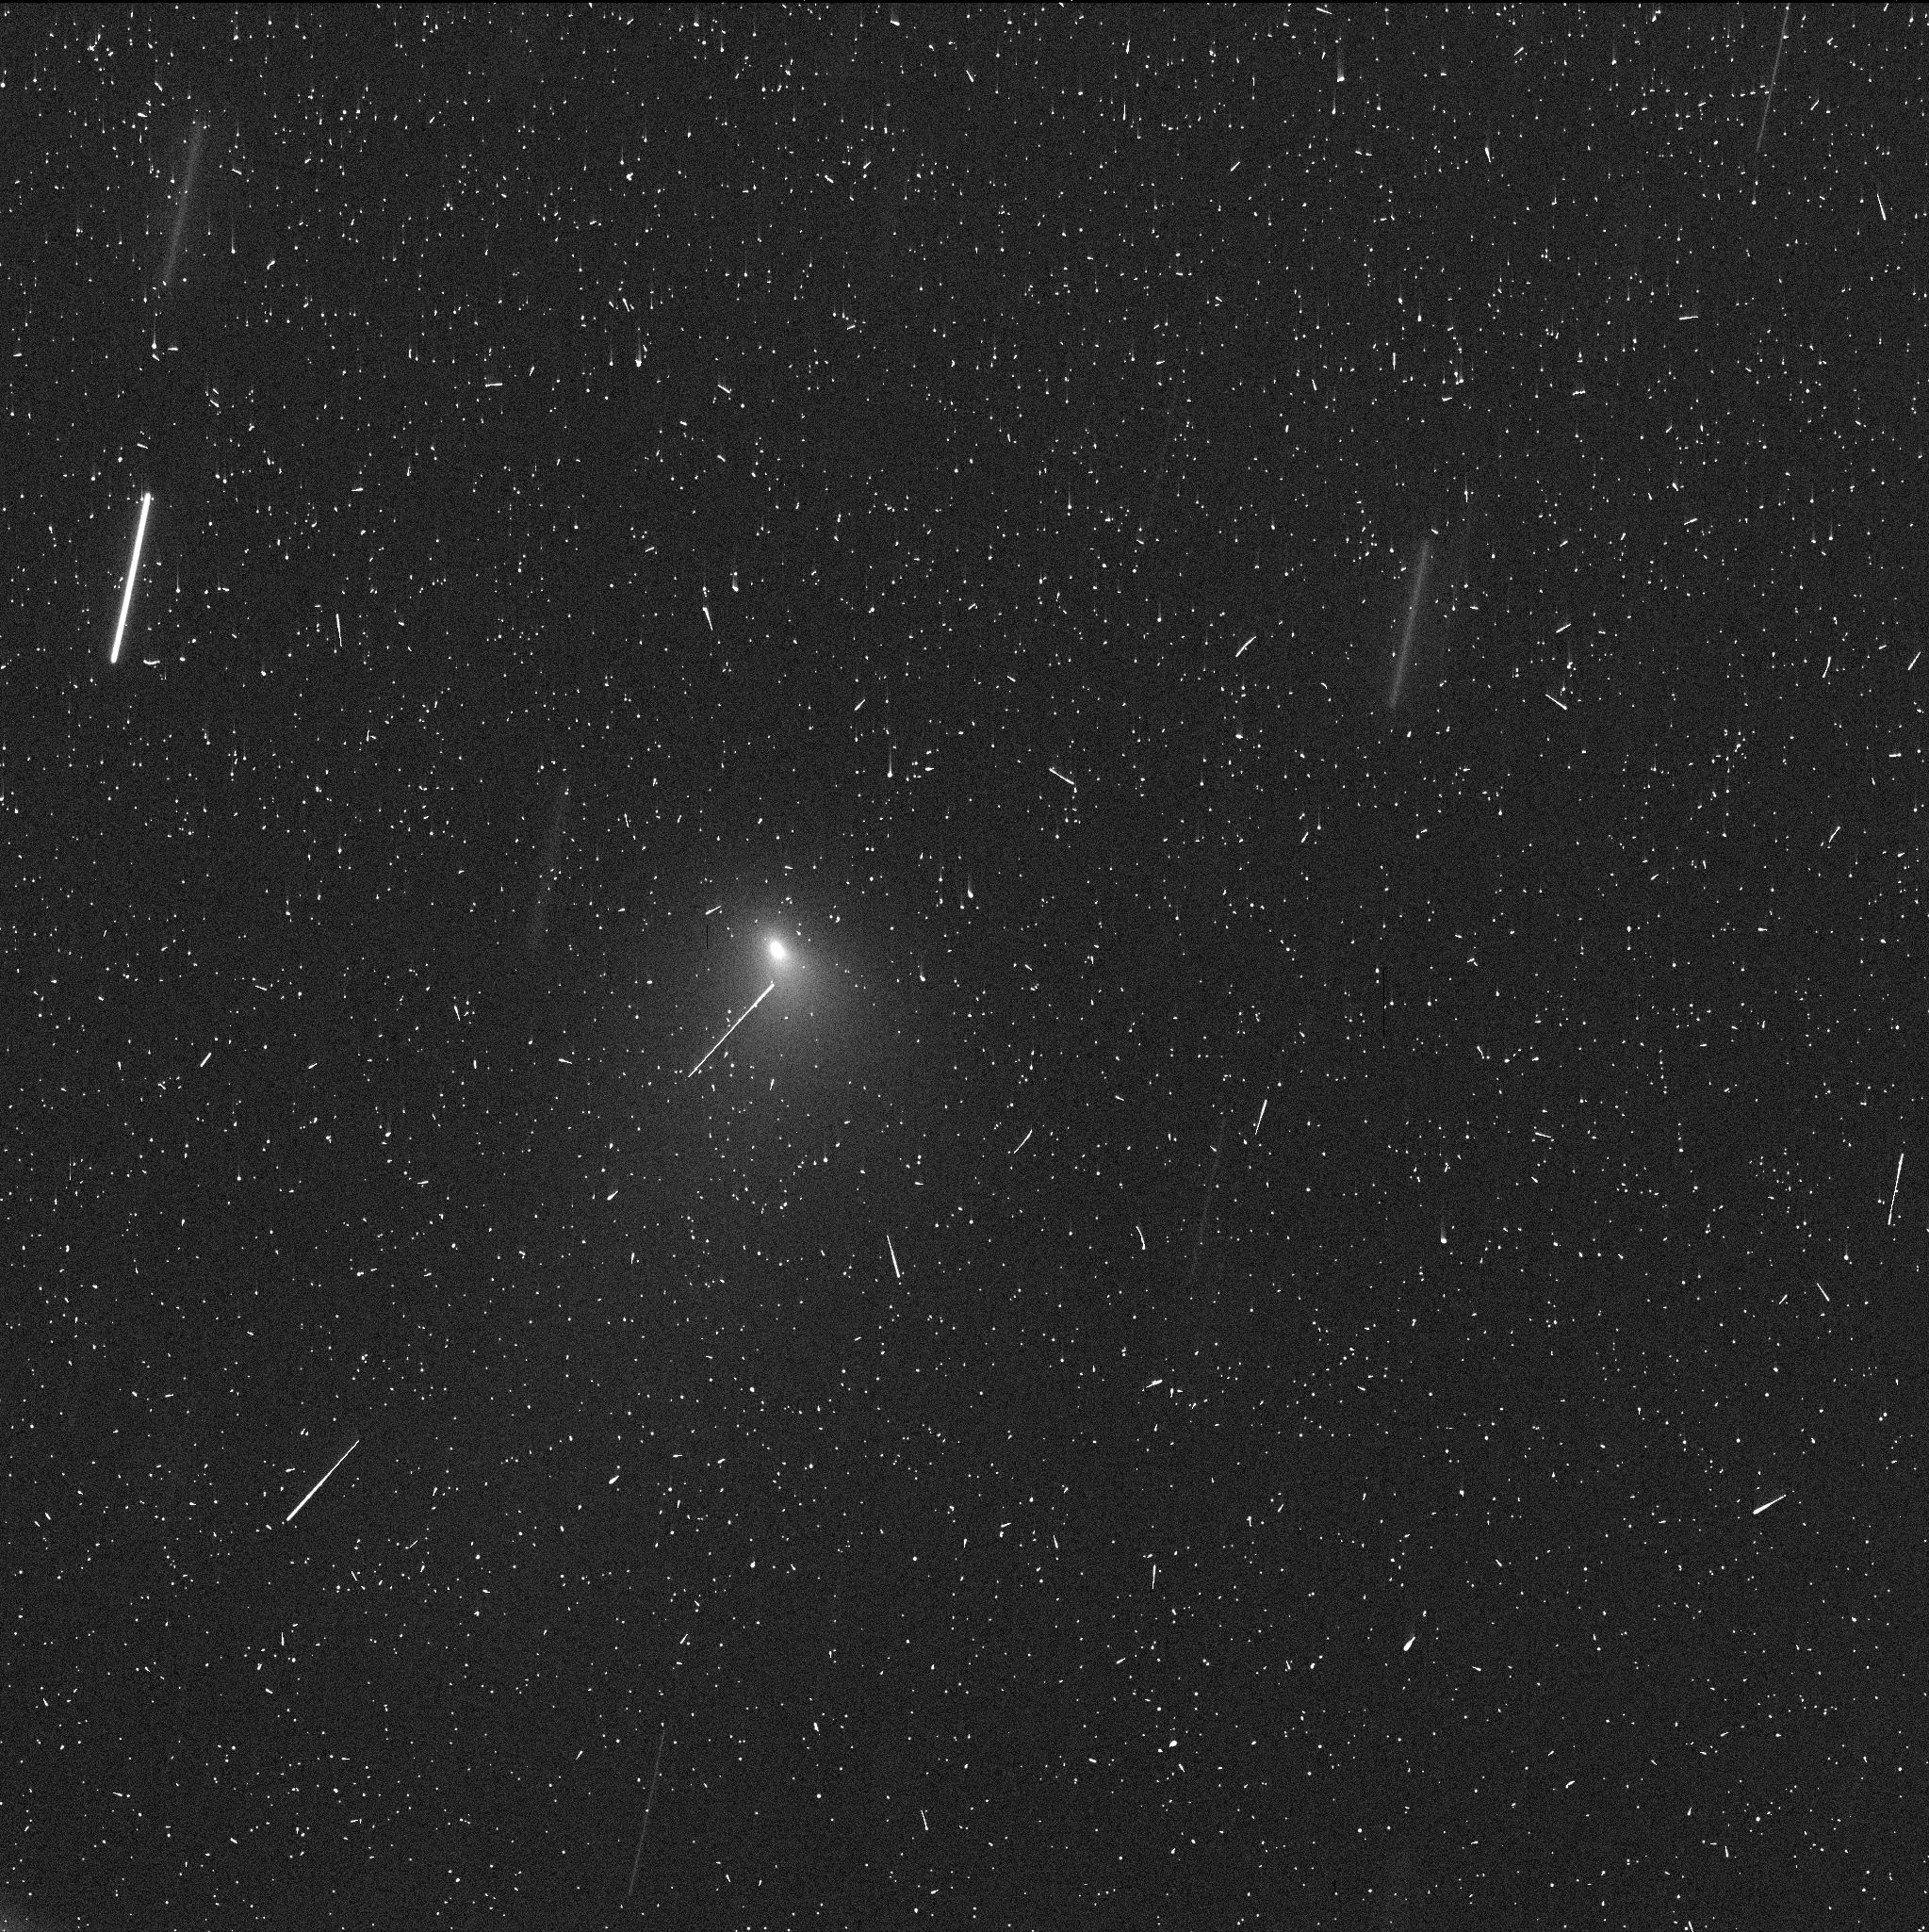
Target: C2019-Q4
Instrument: WFC3/UVIS
Filter: F350LP
Exposure: 4 min
Observation ID: ie6k04voq

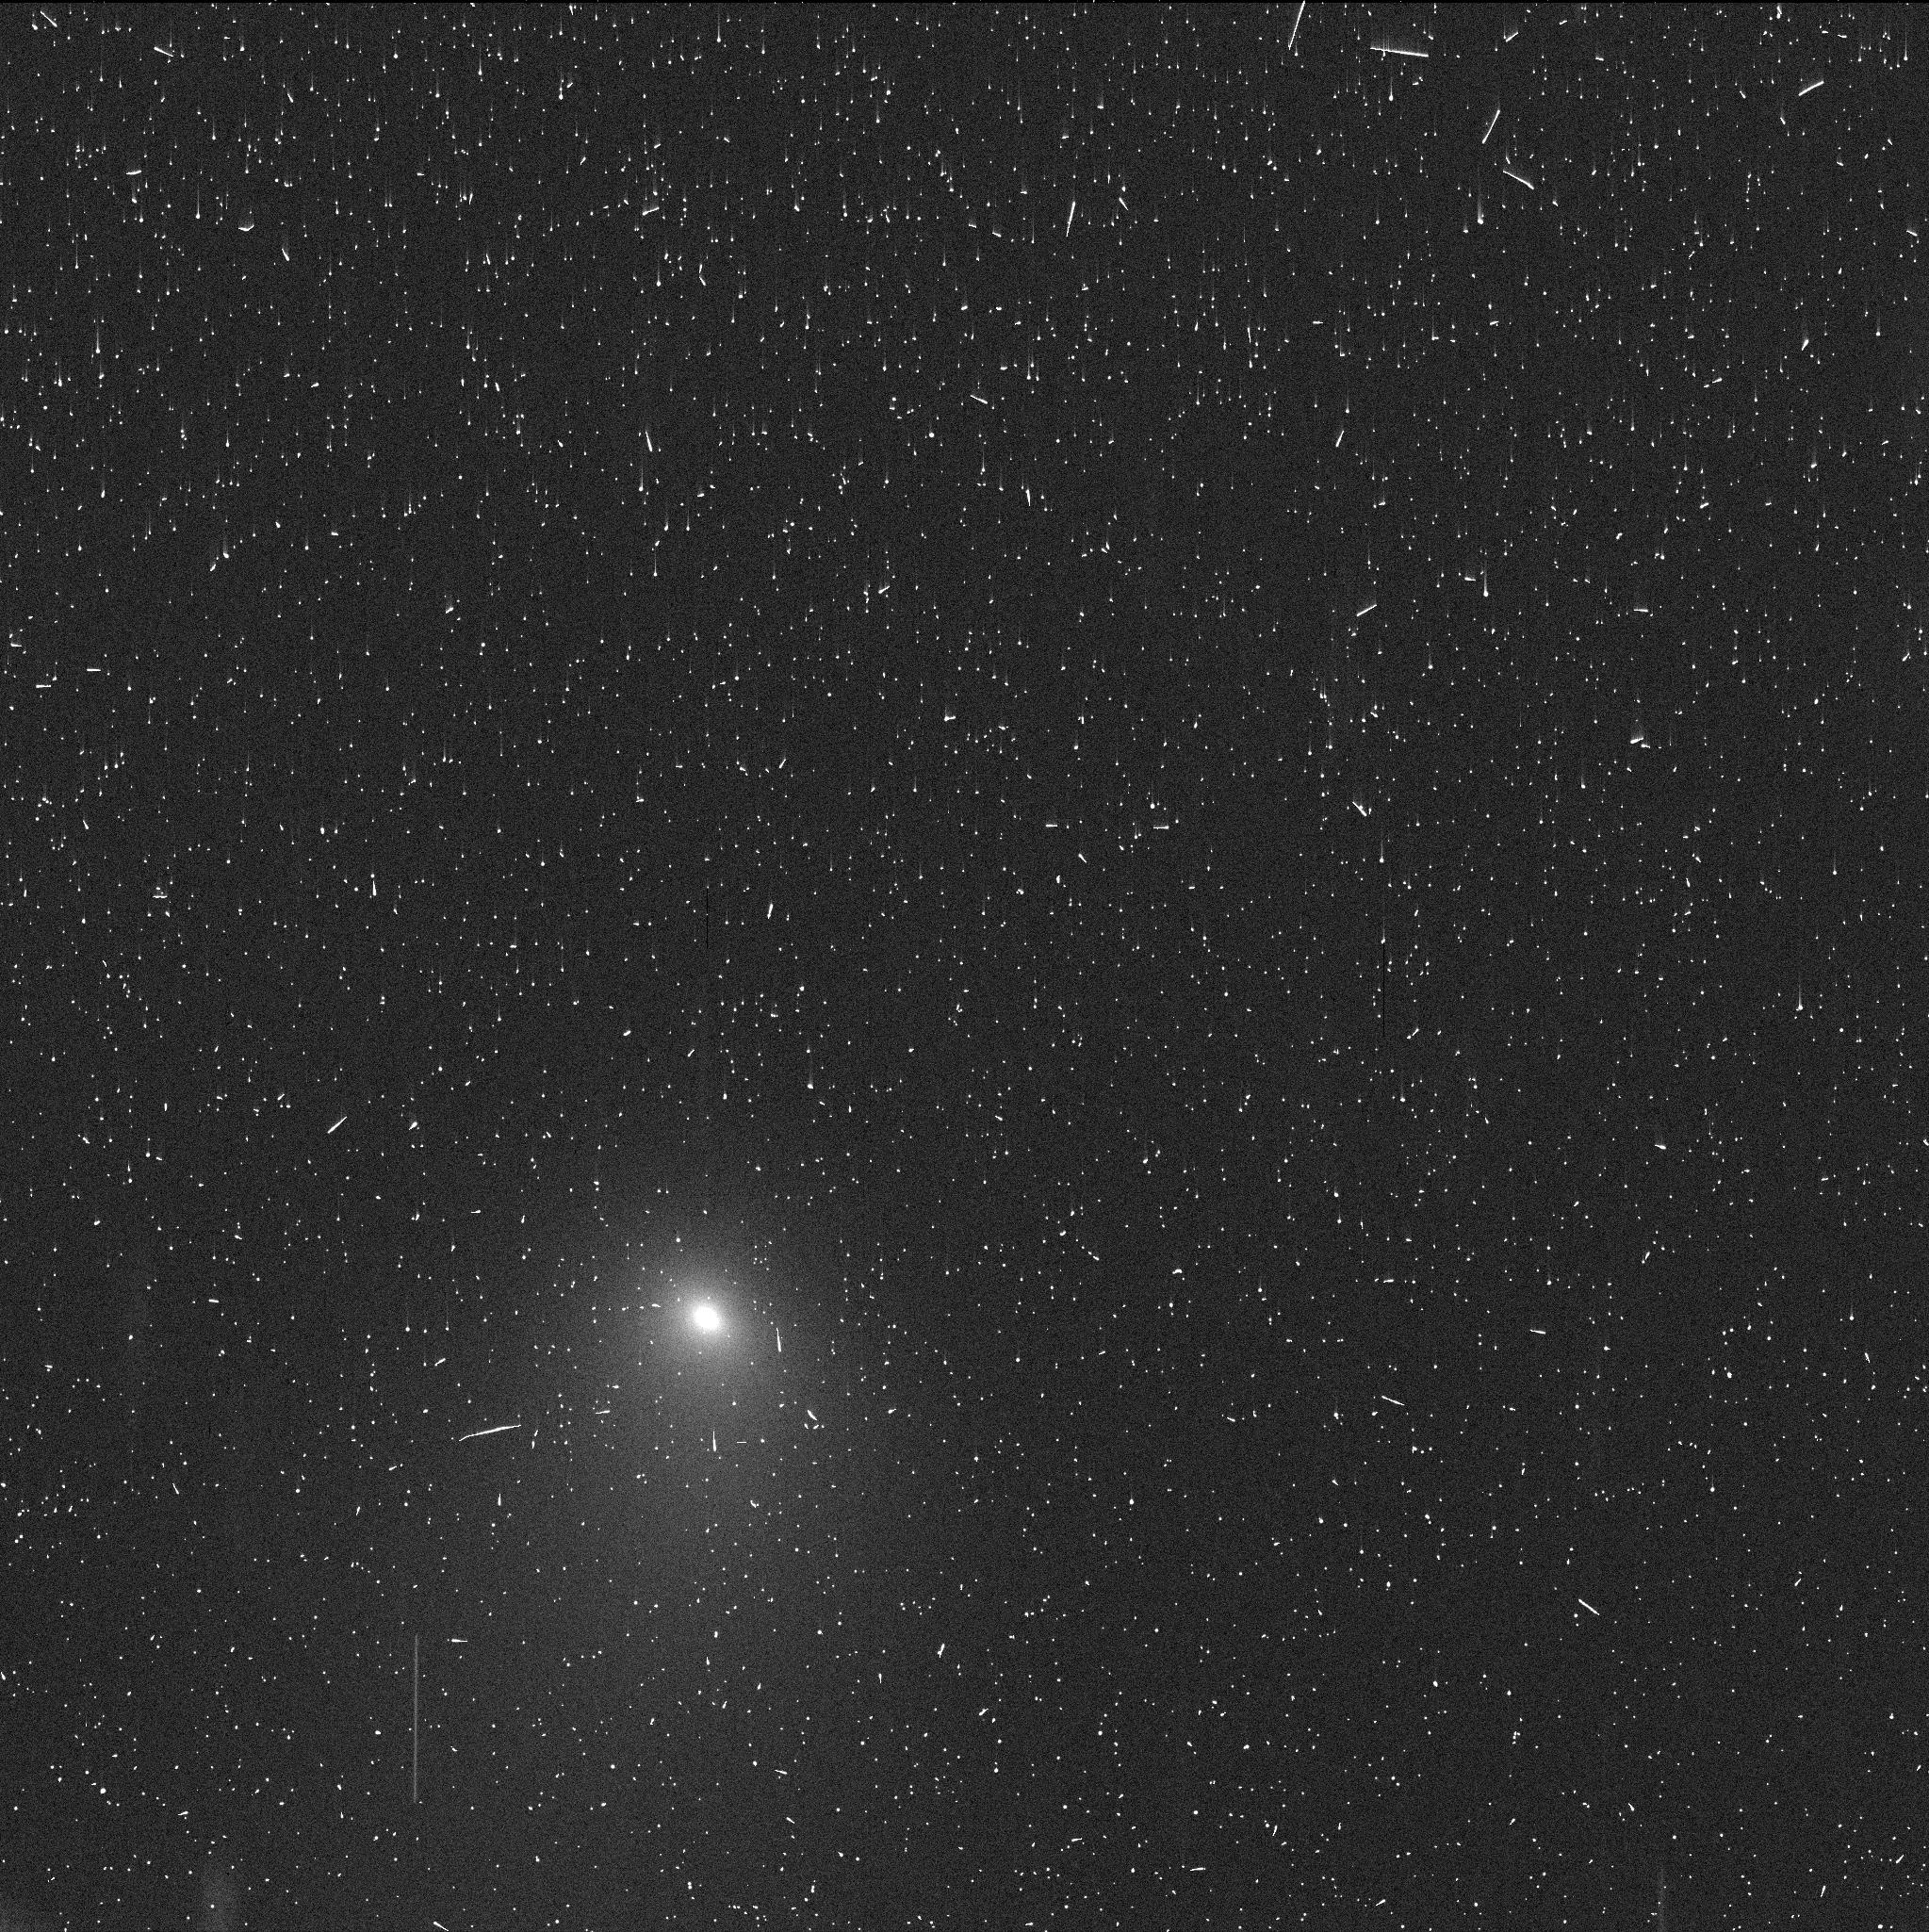
Target: C12019-Q4-V5
Instrument: WFC3/UVIS
Filter: F350LP
Exposure: 4 min
Observation ID: ie6k05ghq

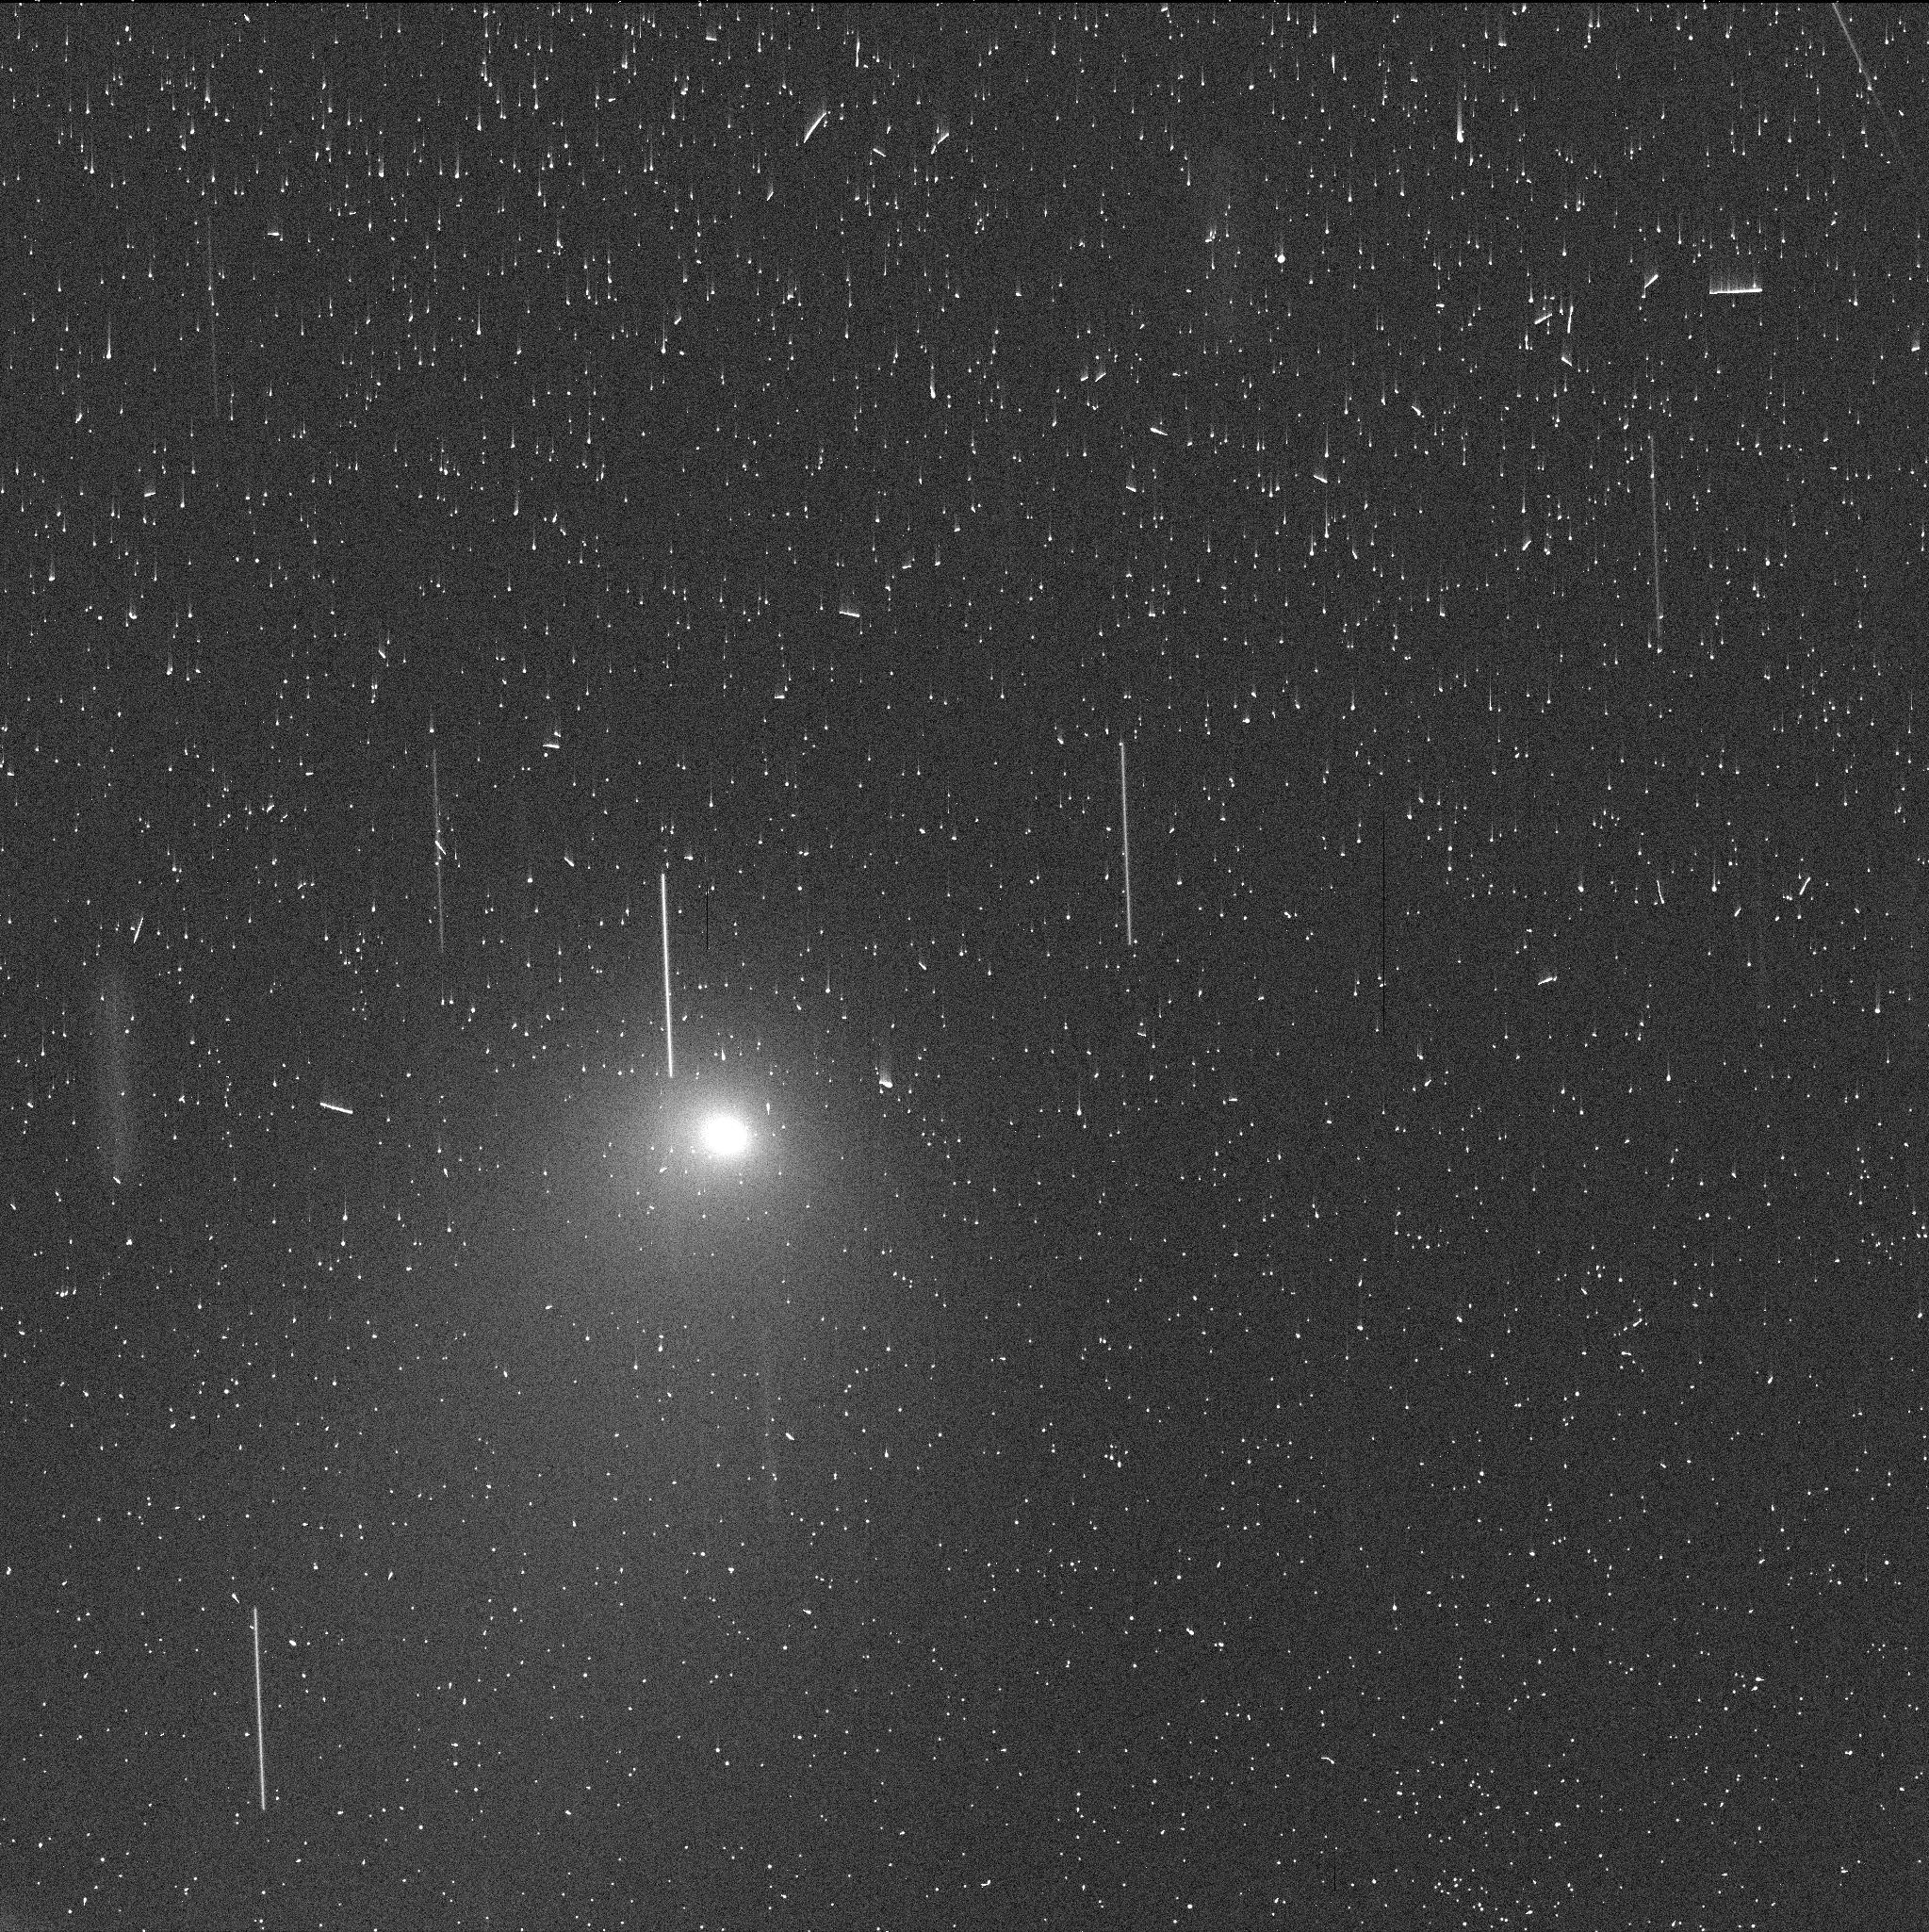
Target: C2019-Q4-V6
Instrument: WFC3/UVIS
Filter: F350LP
Exposure: 4 min
Observation ID: ie6k06eyq

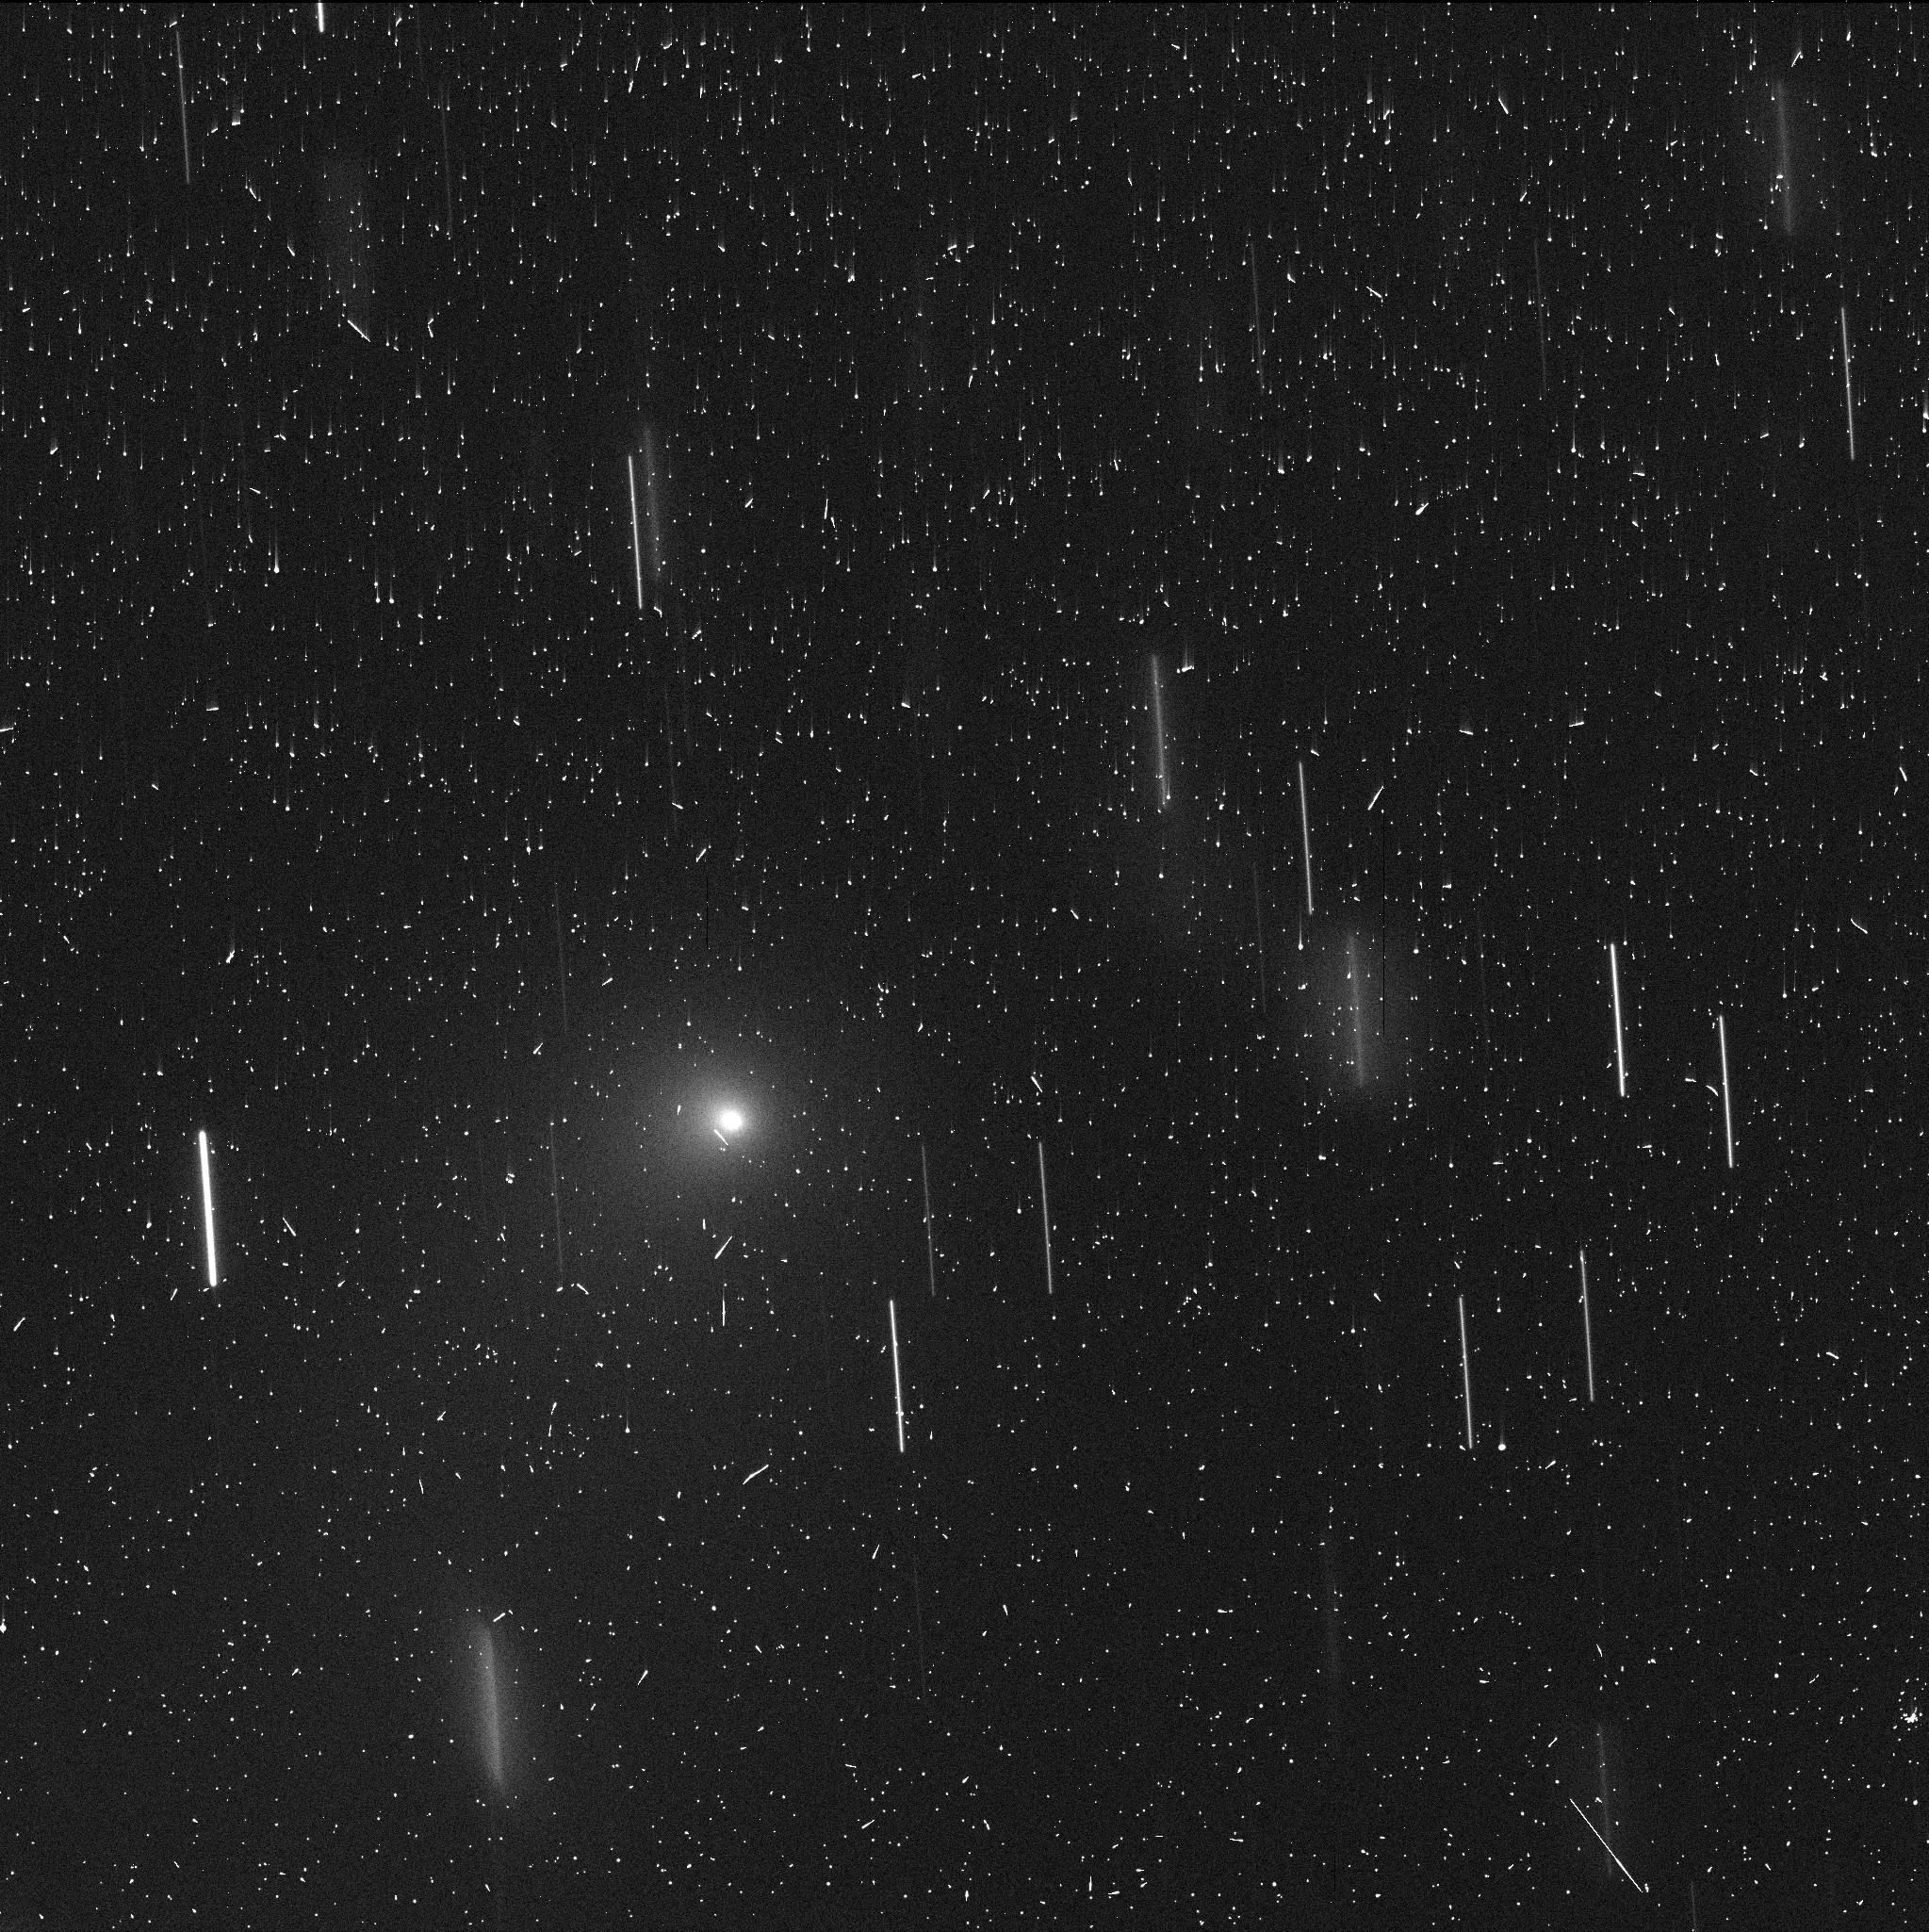
Target: C2019-Q4-V7
Instrument: WFC3/UVIS
Filter: F350LP
Exposure: 4 min
Observation ID: ie6k07y7q

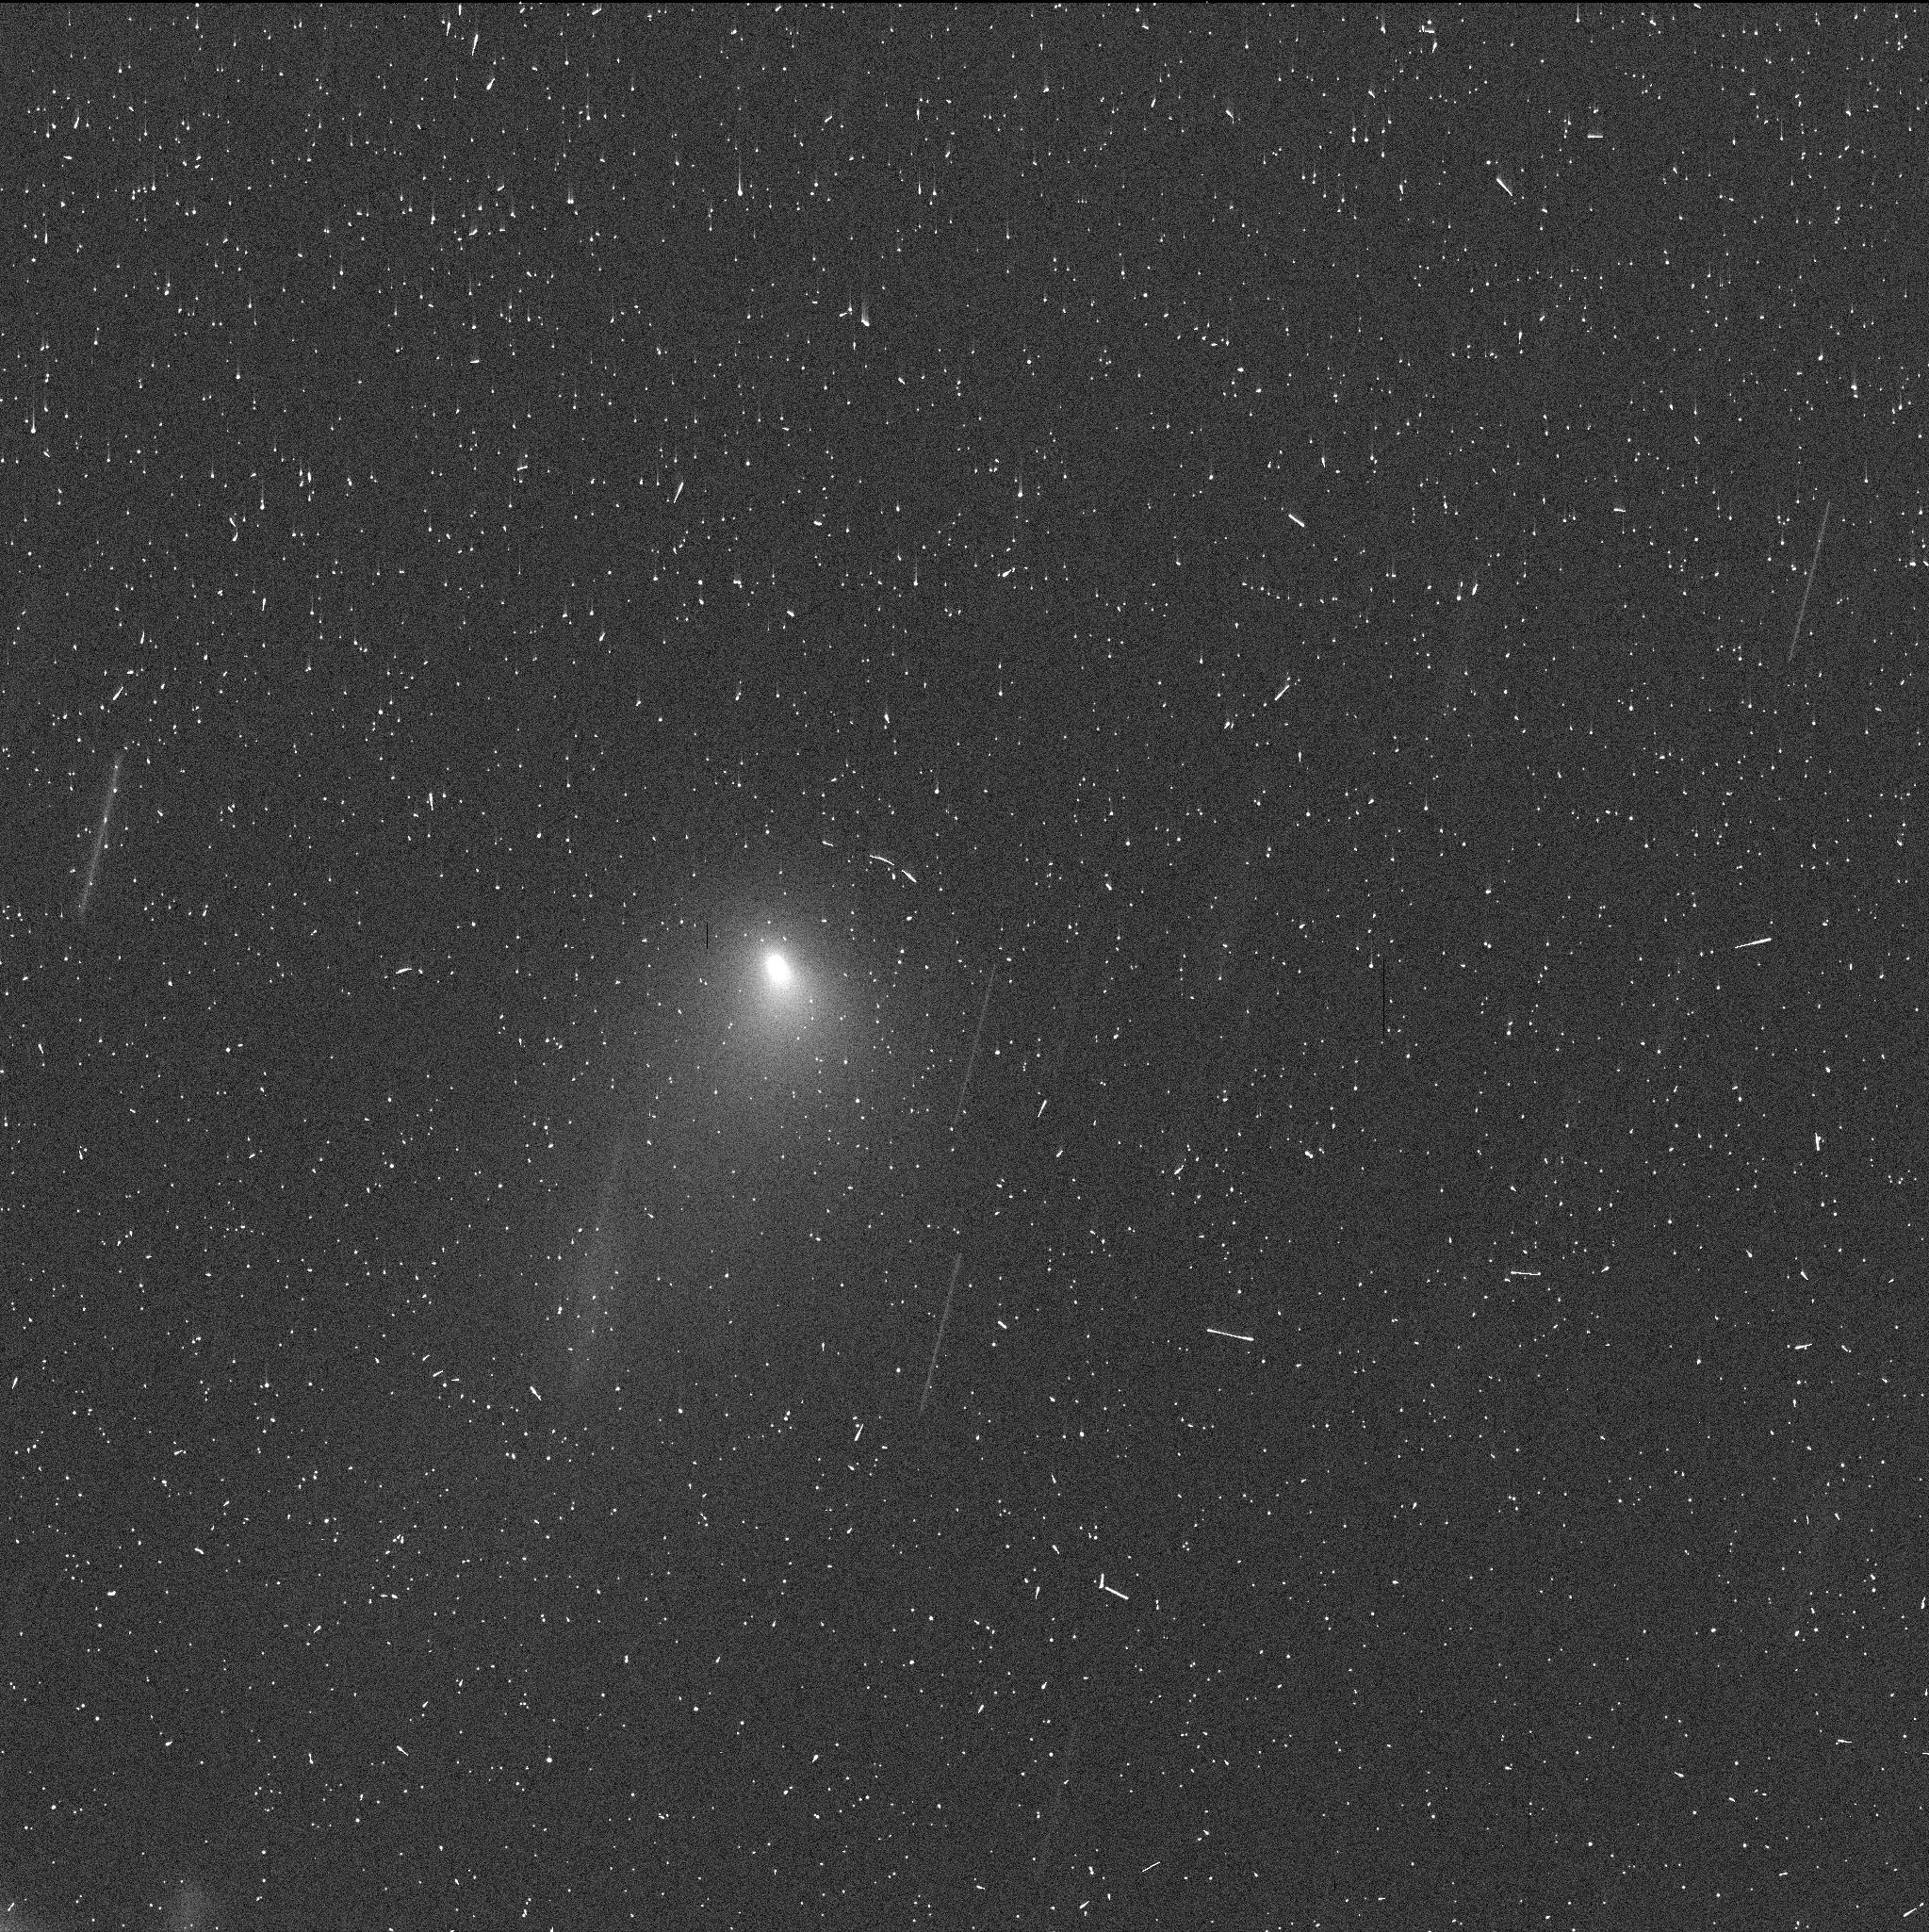
Target: C2019-Q4
Instrument: WFC3/UVIS
Filter: F350LP
Exposure: 4 min
Observation ID: ie6k01u7q

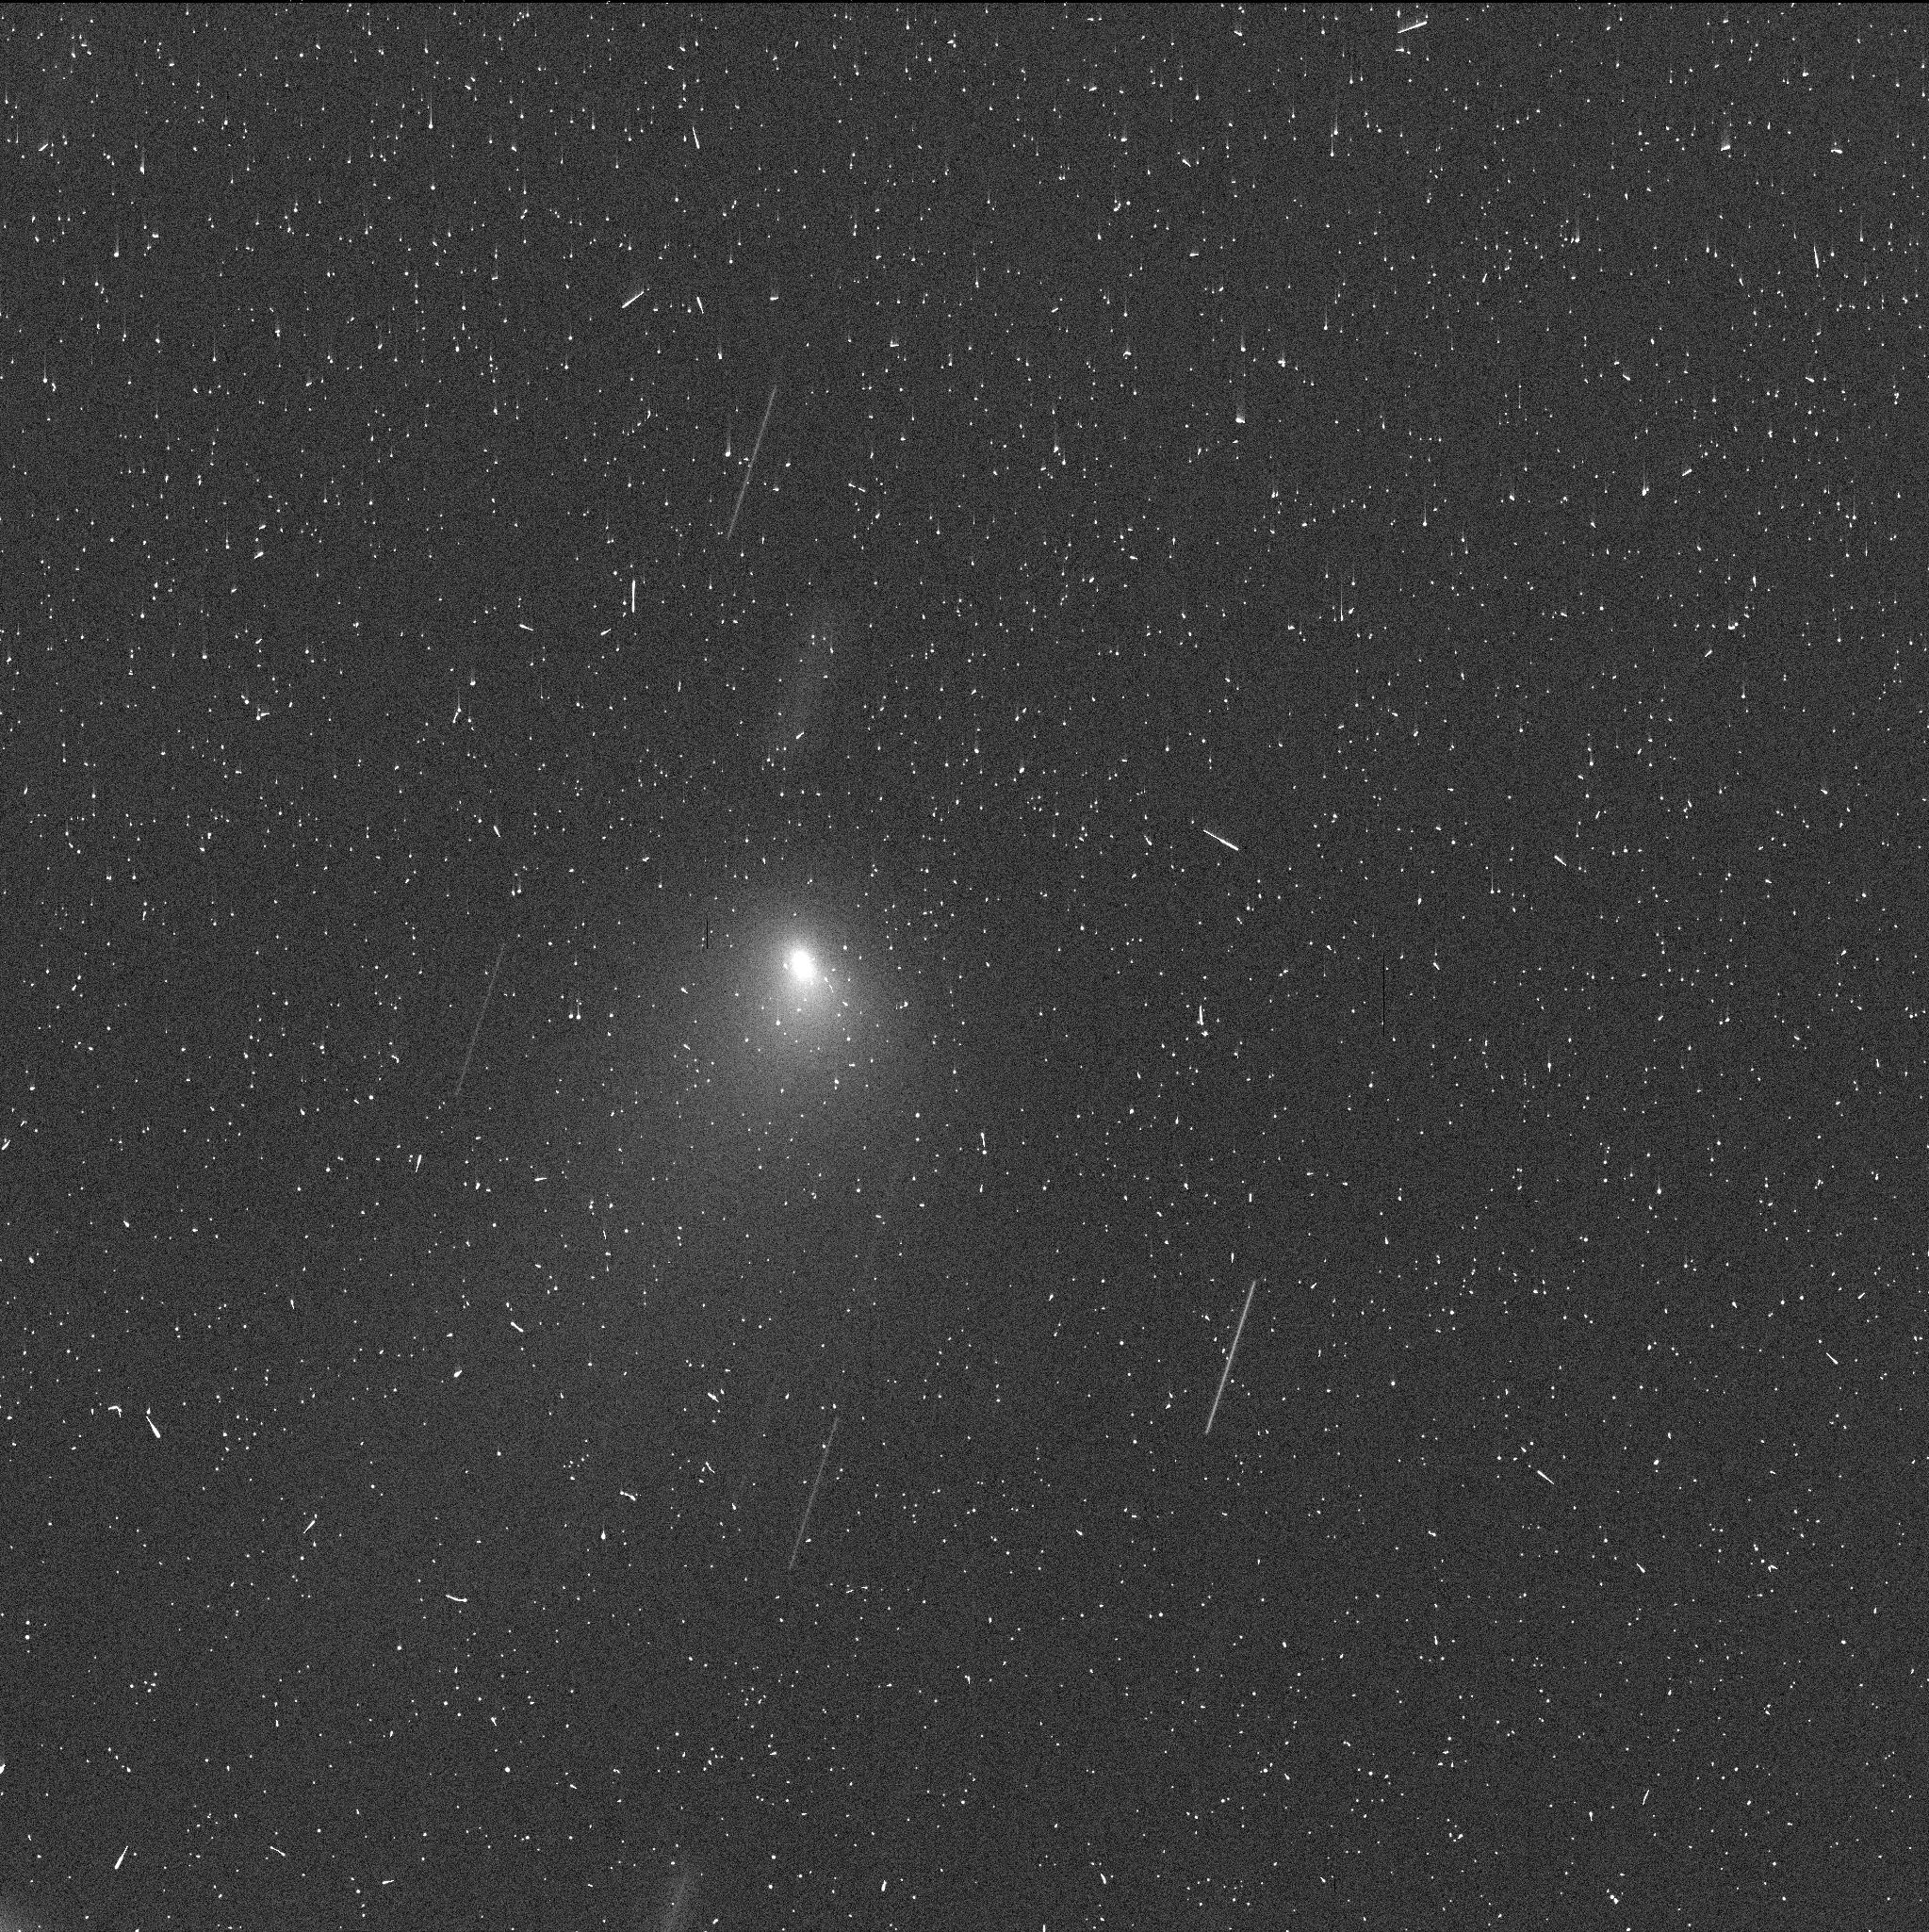
Target: C2019-Q4
Instrument: WFC3/UVIS
Filter: F350LP
Exposure: 4 min
Observation ID: ie6k02udq

Interstellar Object C/2019 Q4 (PI: Jewitt, David)

Newly announced comet C/2019 Q4 is the second detected interstellar object in the solar system, with the unprecedented eccentricity e = 3.08. It is likely a comet ejected from the circumplanetary formation environment of another star. We propose early-time HST observations to provide a baseline characterization of the object, addressing several issues raised by 'Oumuamua, the first such object. HST is uniquely capable of isolating the nucleus from the coma and so providing the best measure of its dimensions. The size will enable an improved estimate of the number density and total mass of interstellar bodies, needed to confront formation models. Time-resolved measurements will show whether or not Q4 exhibits an extreme lightcurve, as did 'Oumuamua, with the superb HST resolution reducing the confounding effects of near-nucleus coma on the measured amplitude. The morphology of ejected dust, and its temporal variation under a range of viewing geometries, will reveal dust particle and ejection properties through the application of a sophisticated 3D dust dynamics model. The observations proposed here will cover the period before perihelion, and provide a rational basis for planning additional observations in 2020, should they be necessary.